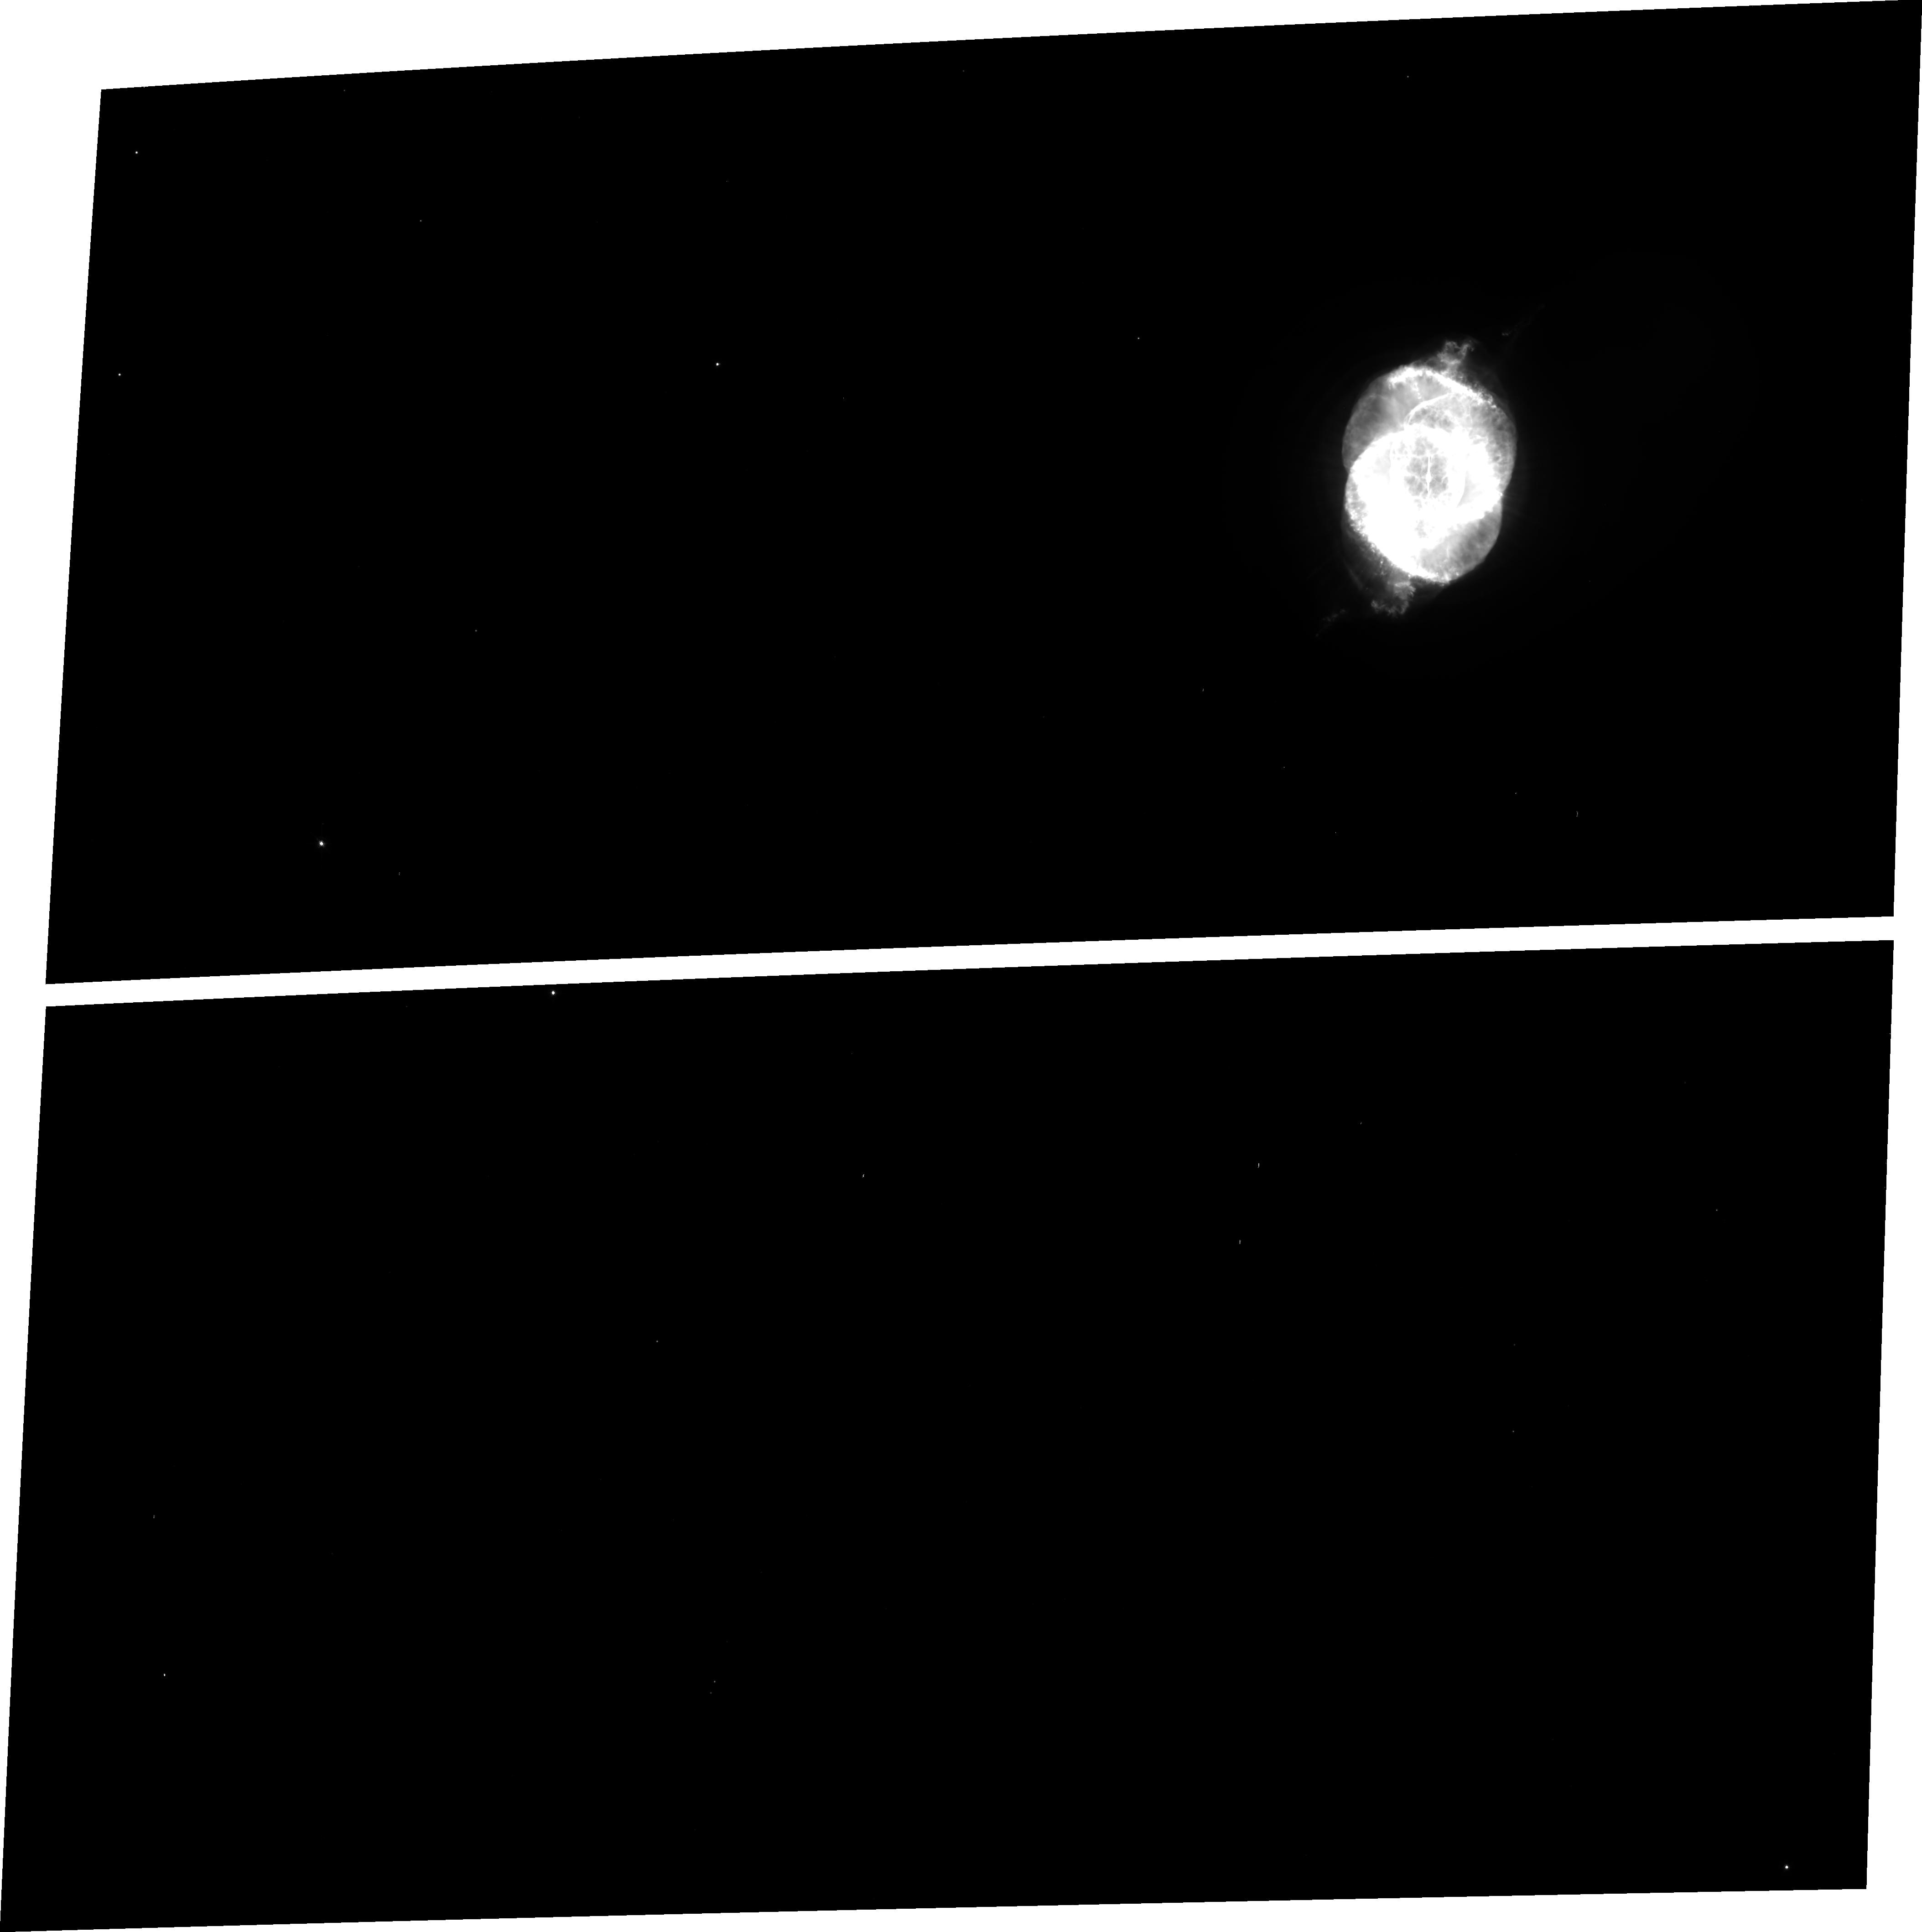
Target: NGC6543
Instrument: ACS/WFC
Filter: FR656N
Exposure: 12 min
Observation ID: j8ck01040

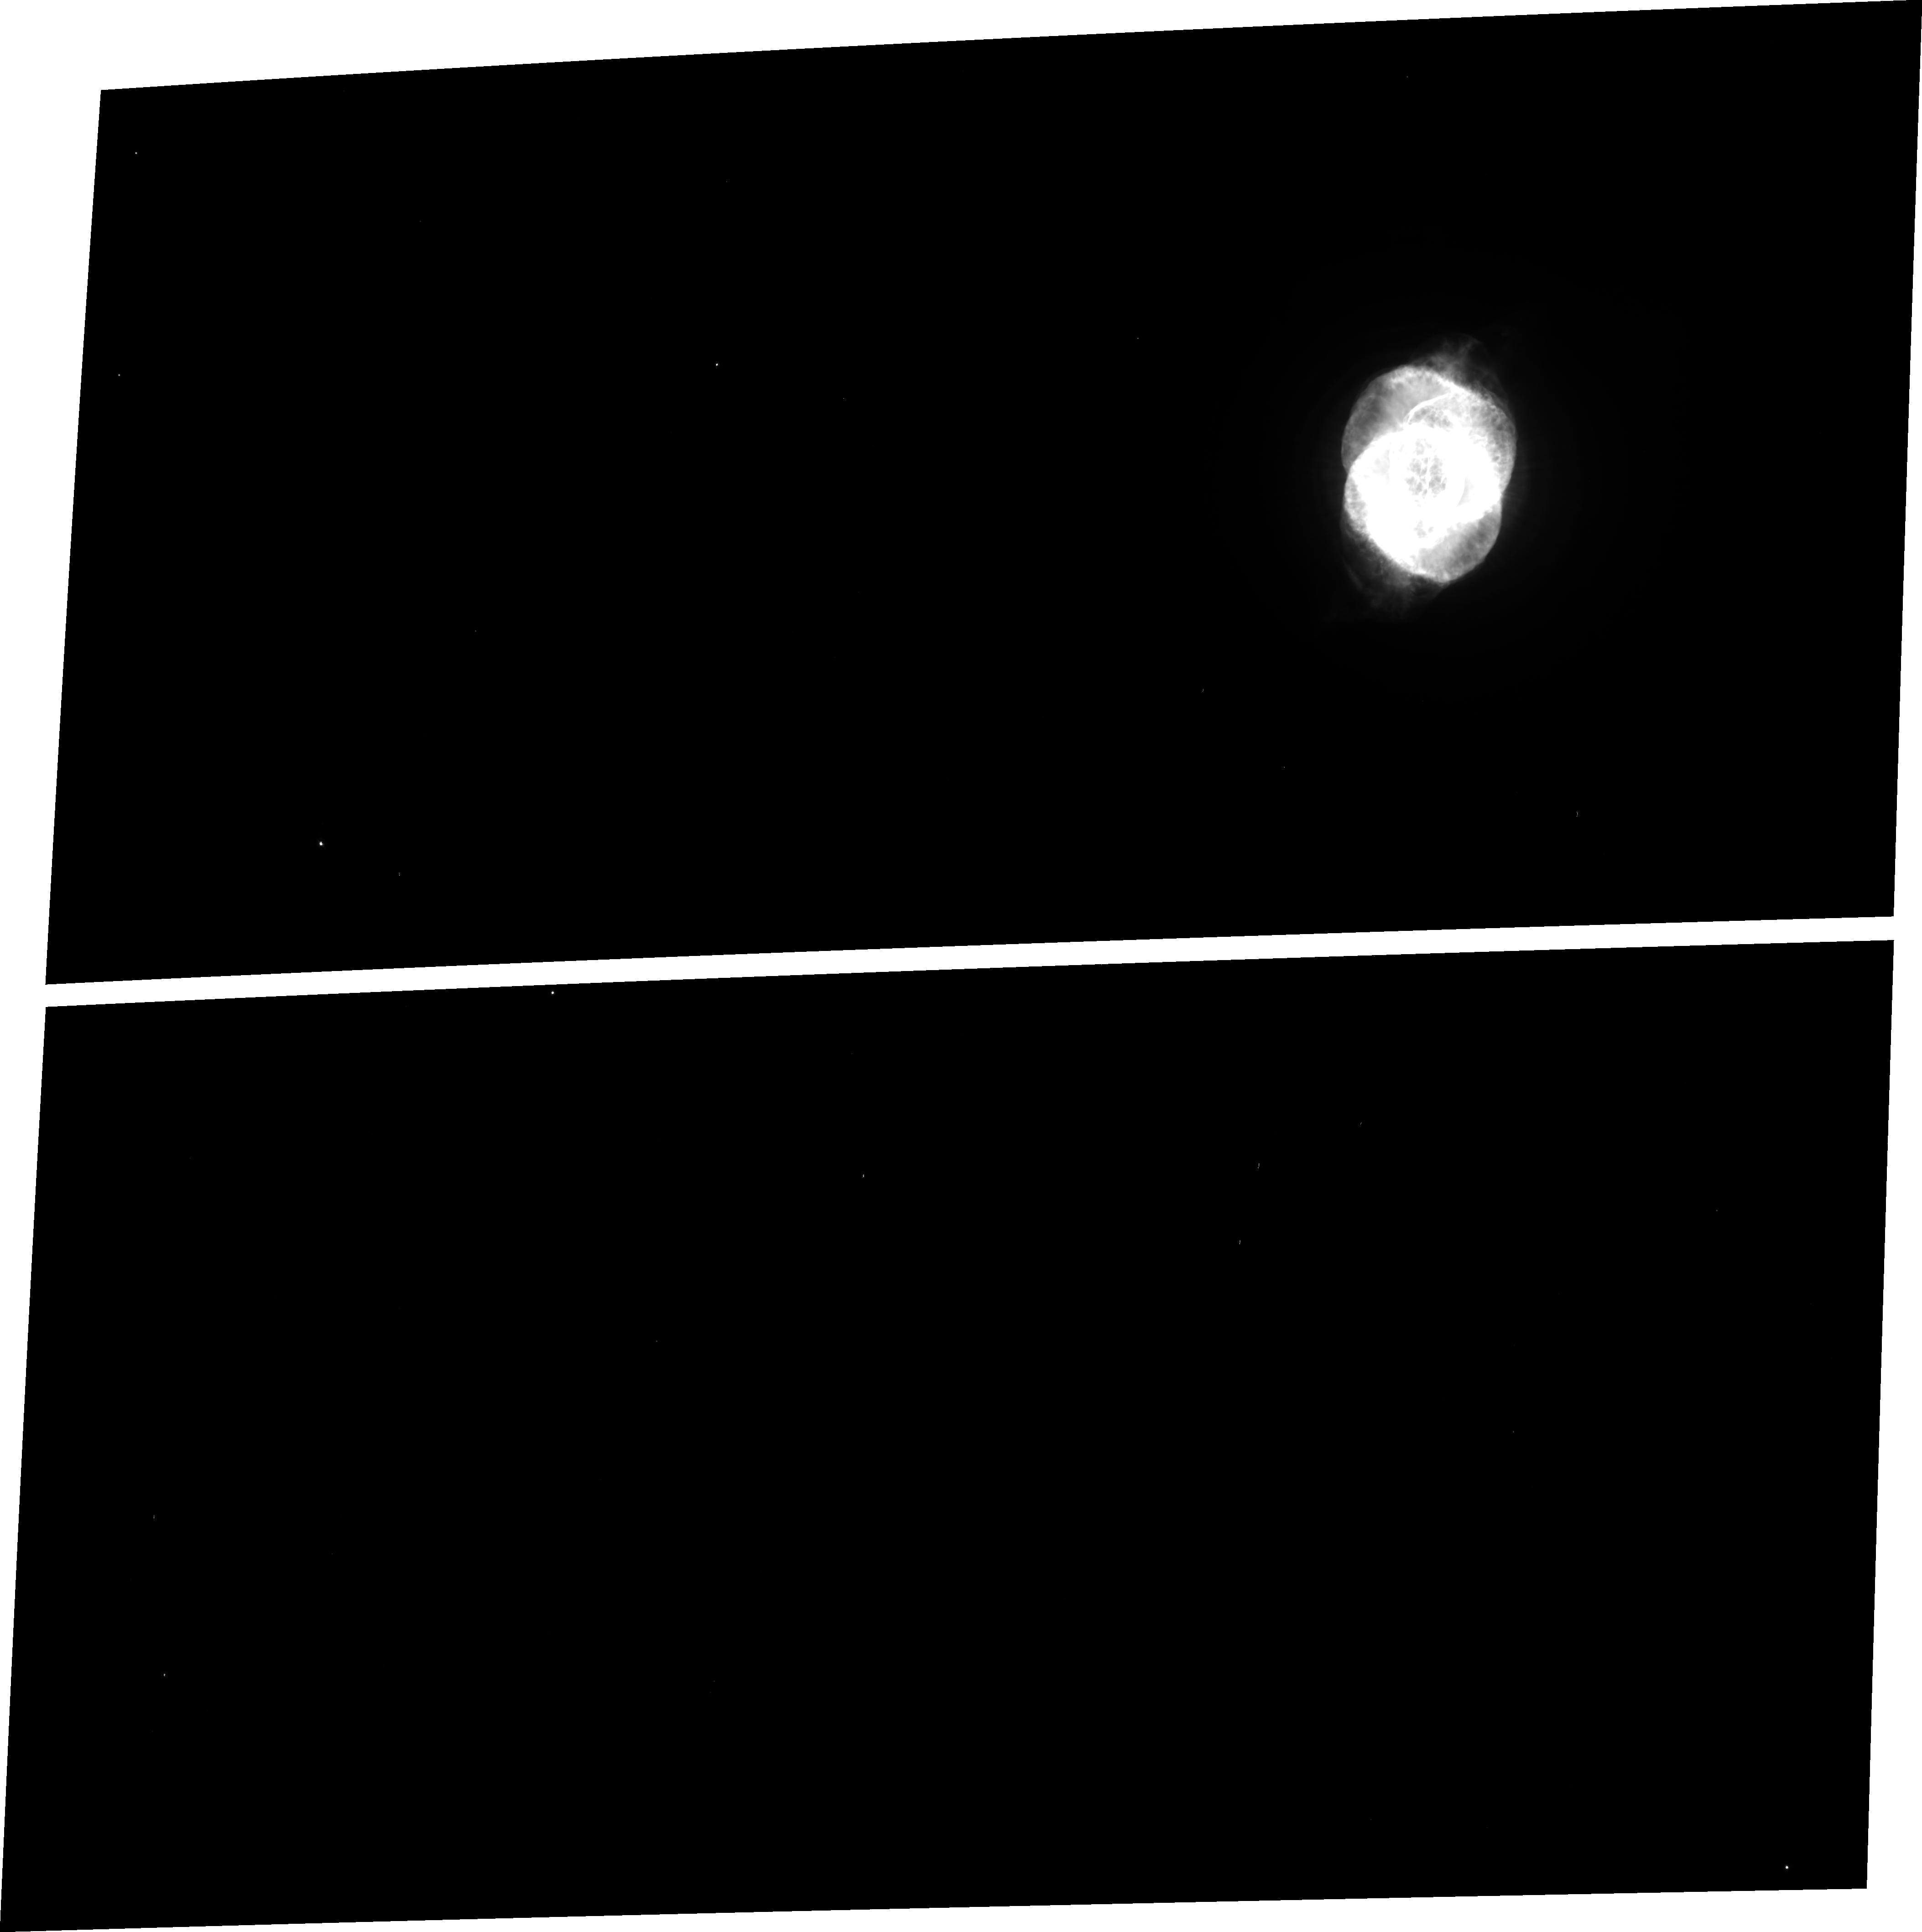
Target: NGC6543
Instrument: ACS/WFC
Filter: FR505N
Exposure: 12 min
Observation ID: j8ck01020

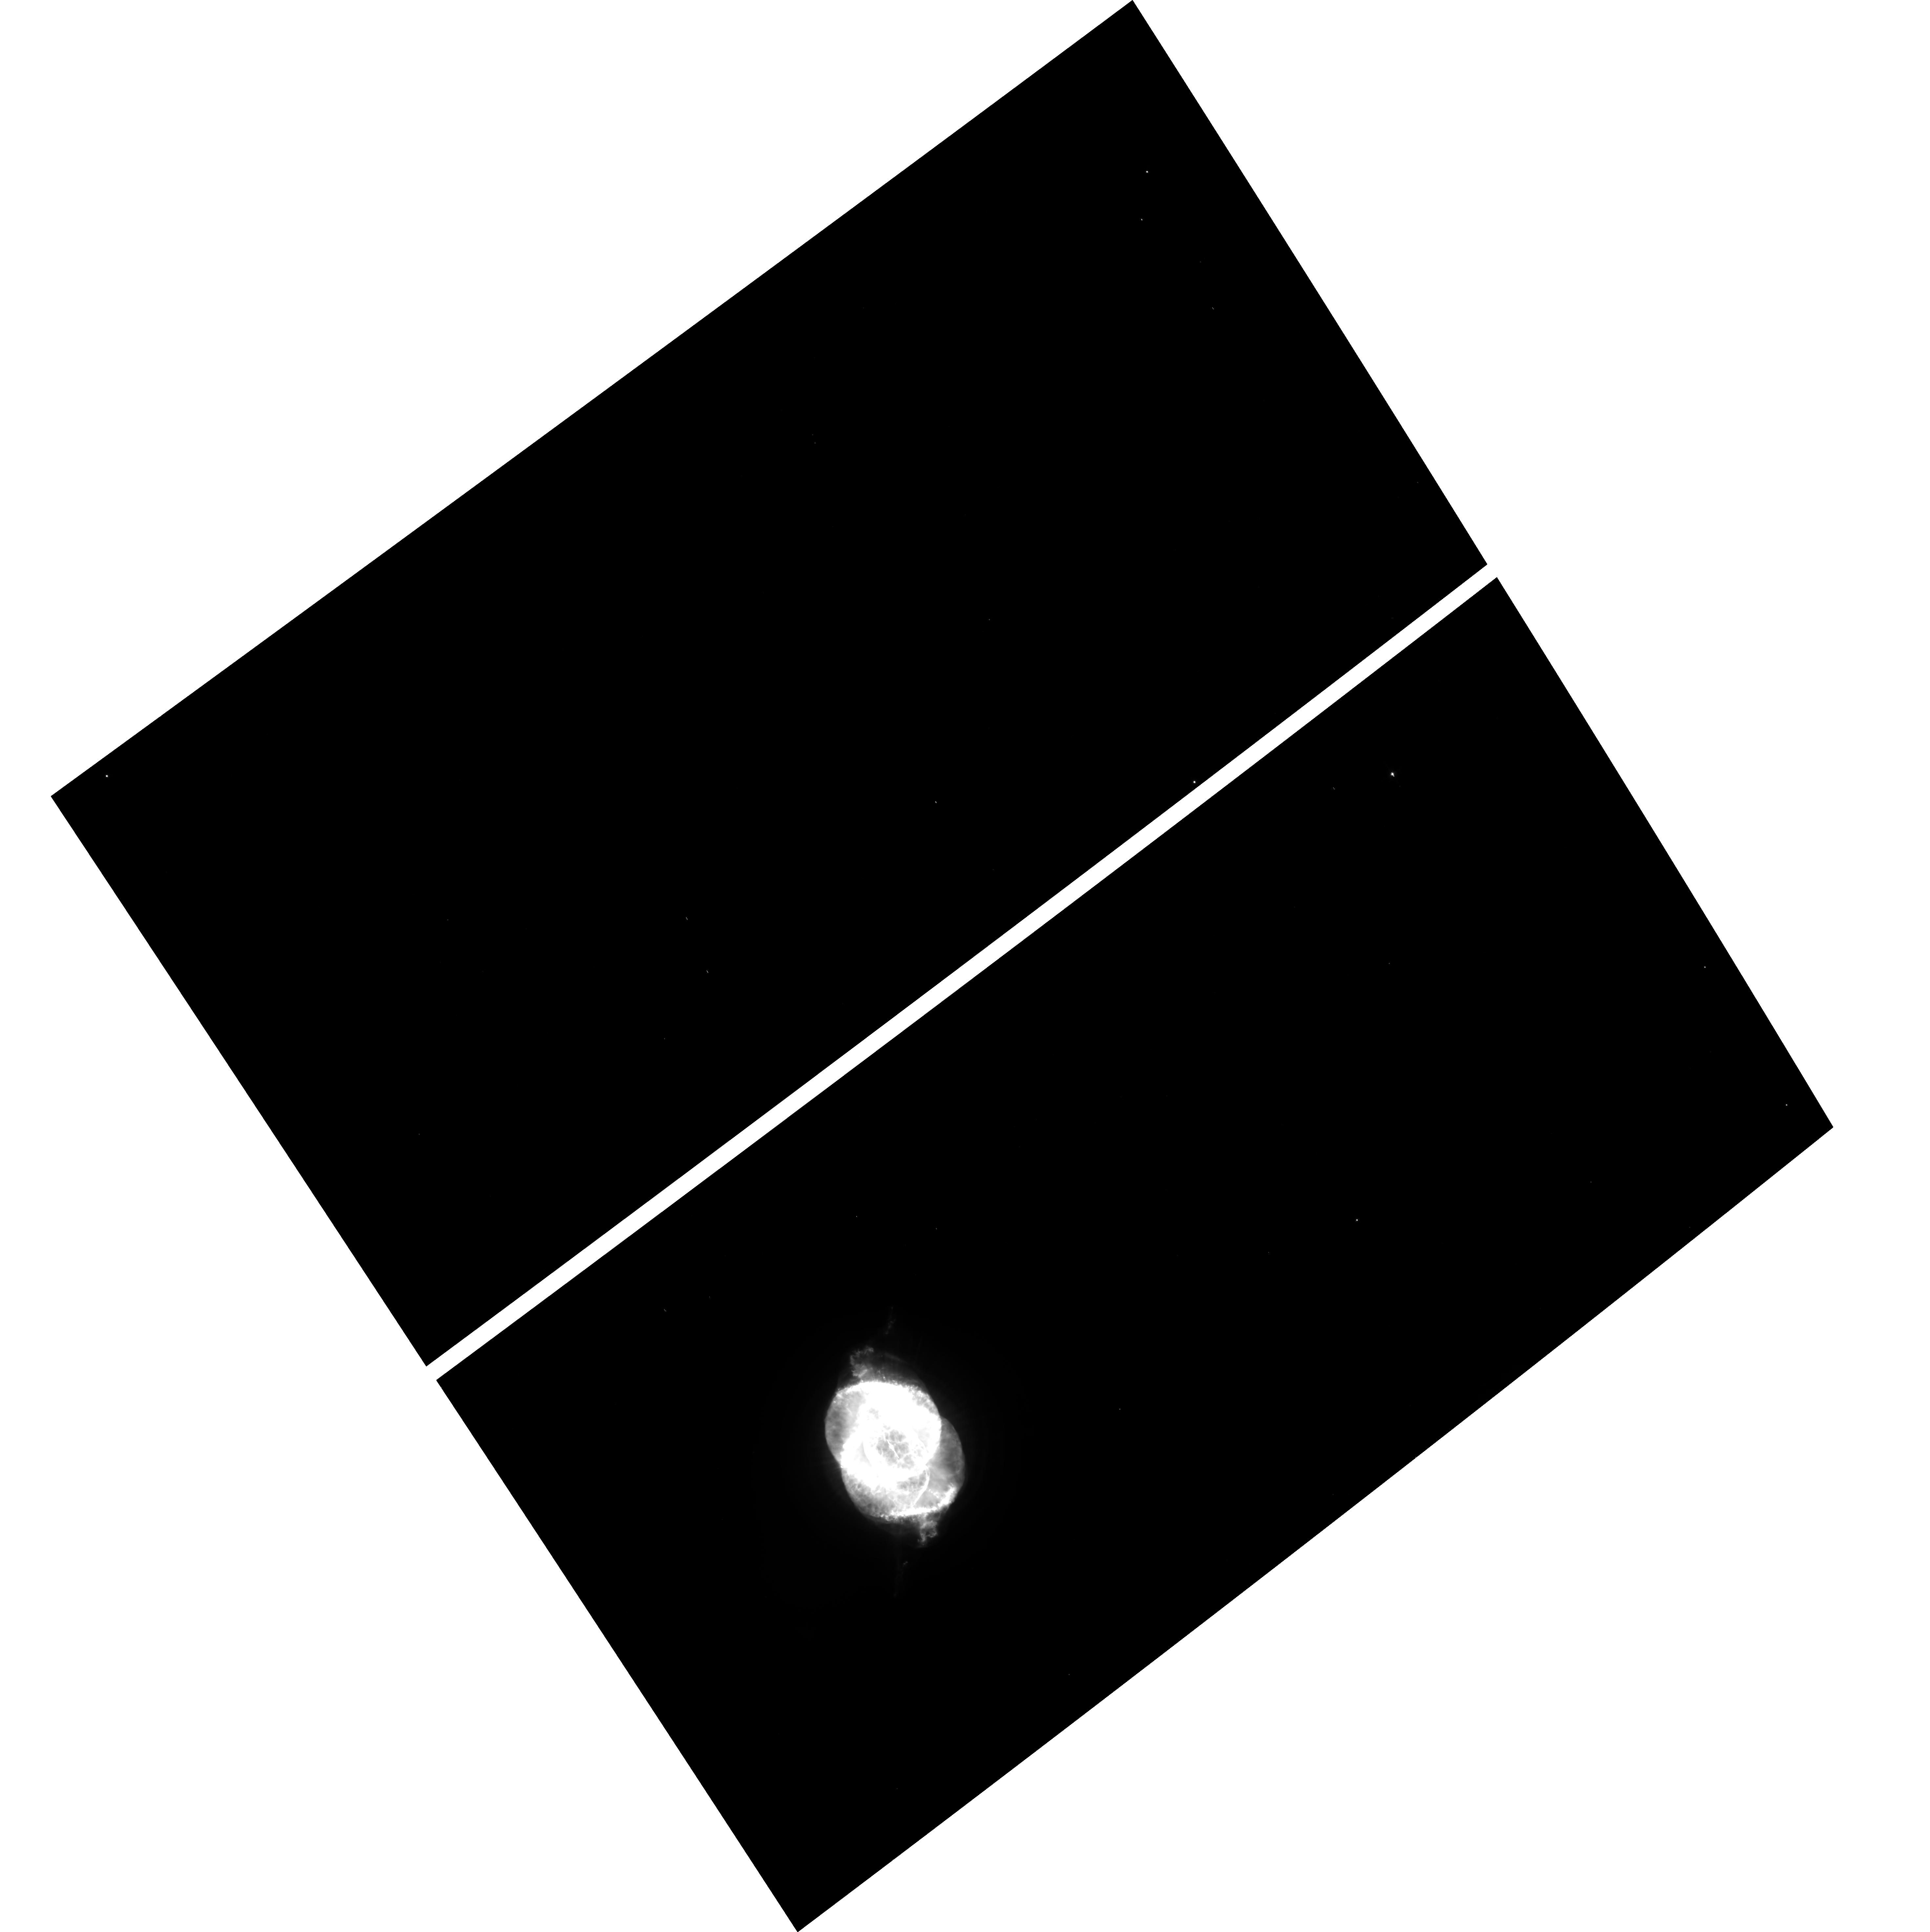
Target: NGC6543
Instrument: ACS/WFC
Filter: F658N
Exposure: 12 min
Observation ID: hst_9026_01_acs_wfc_f658n_j8ck01

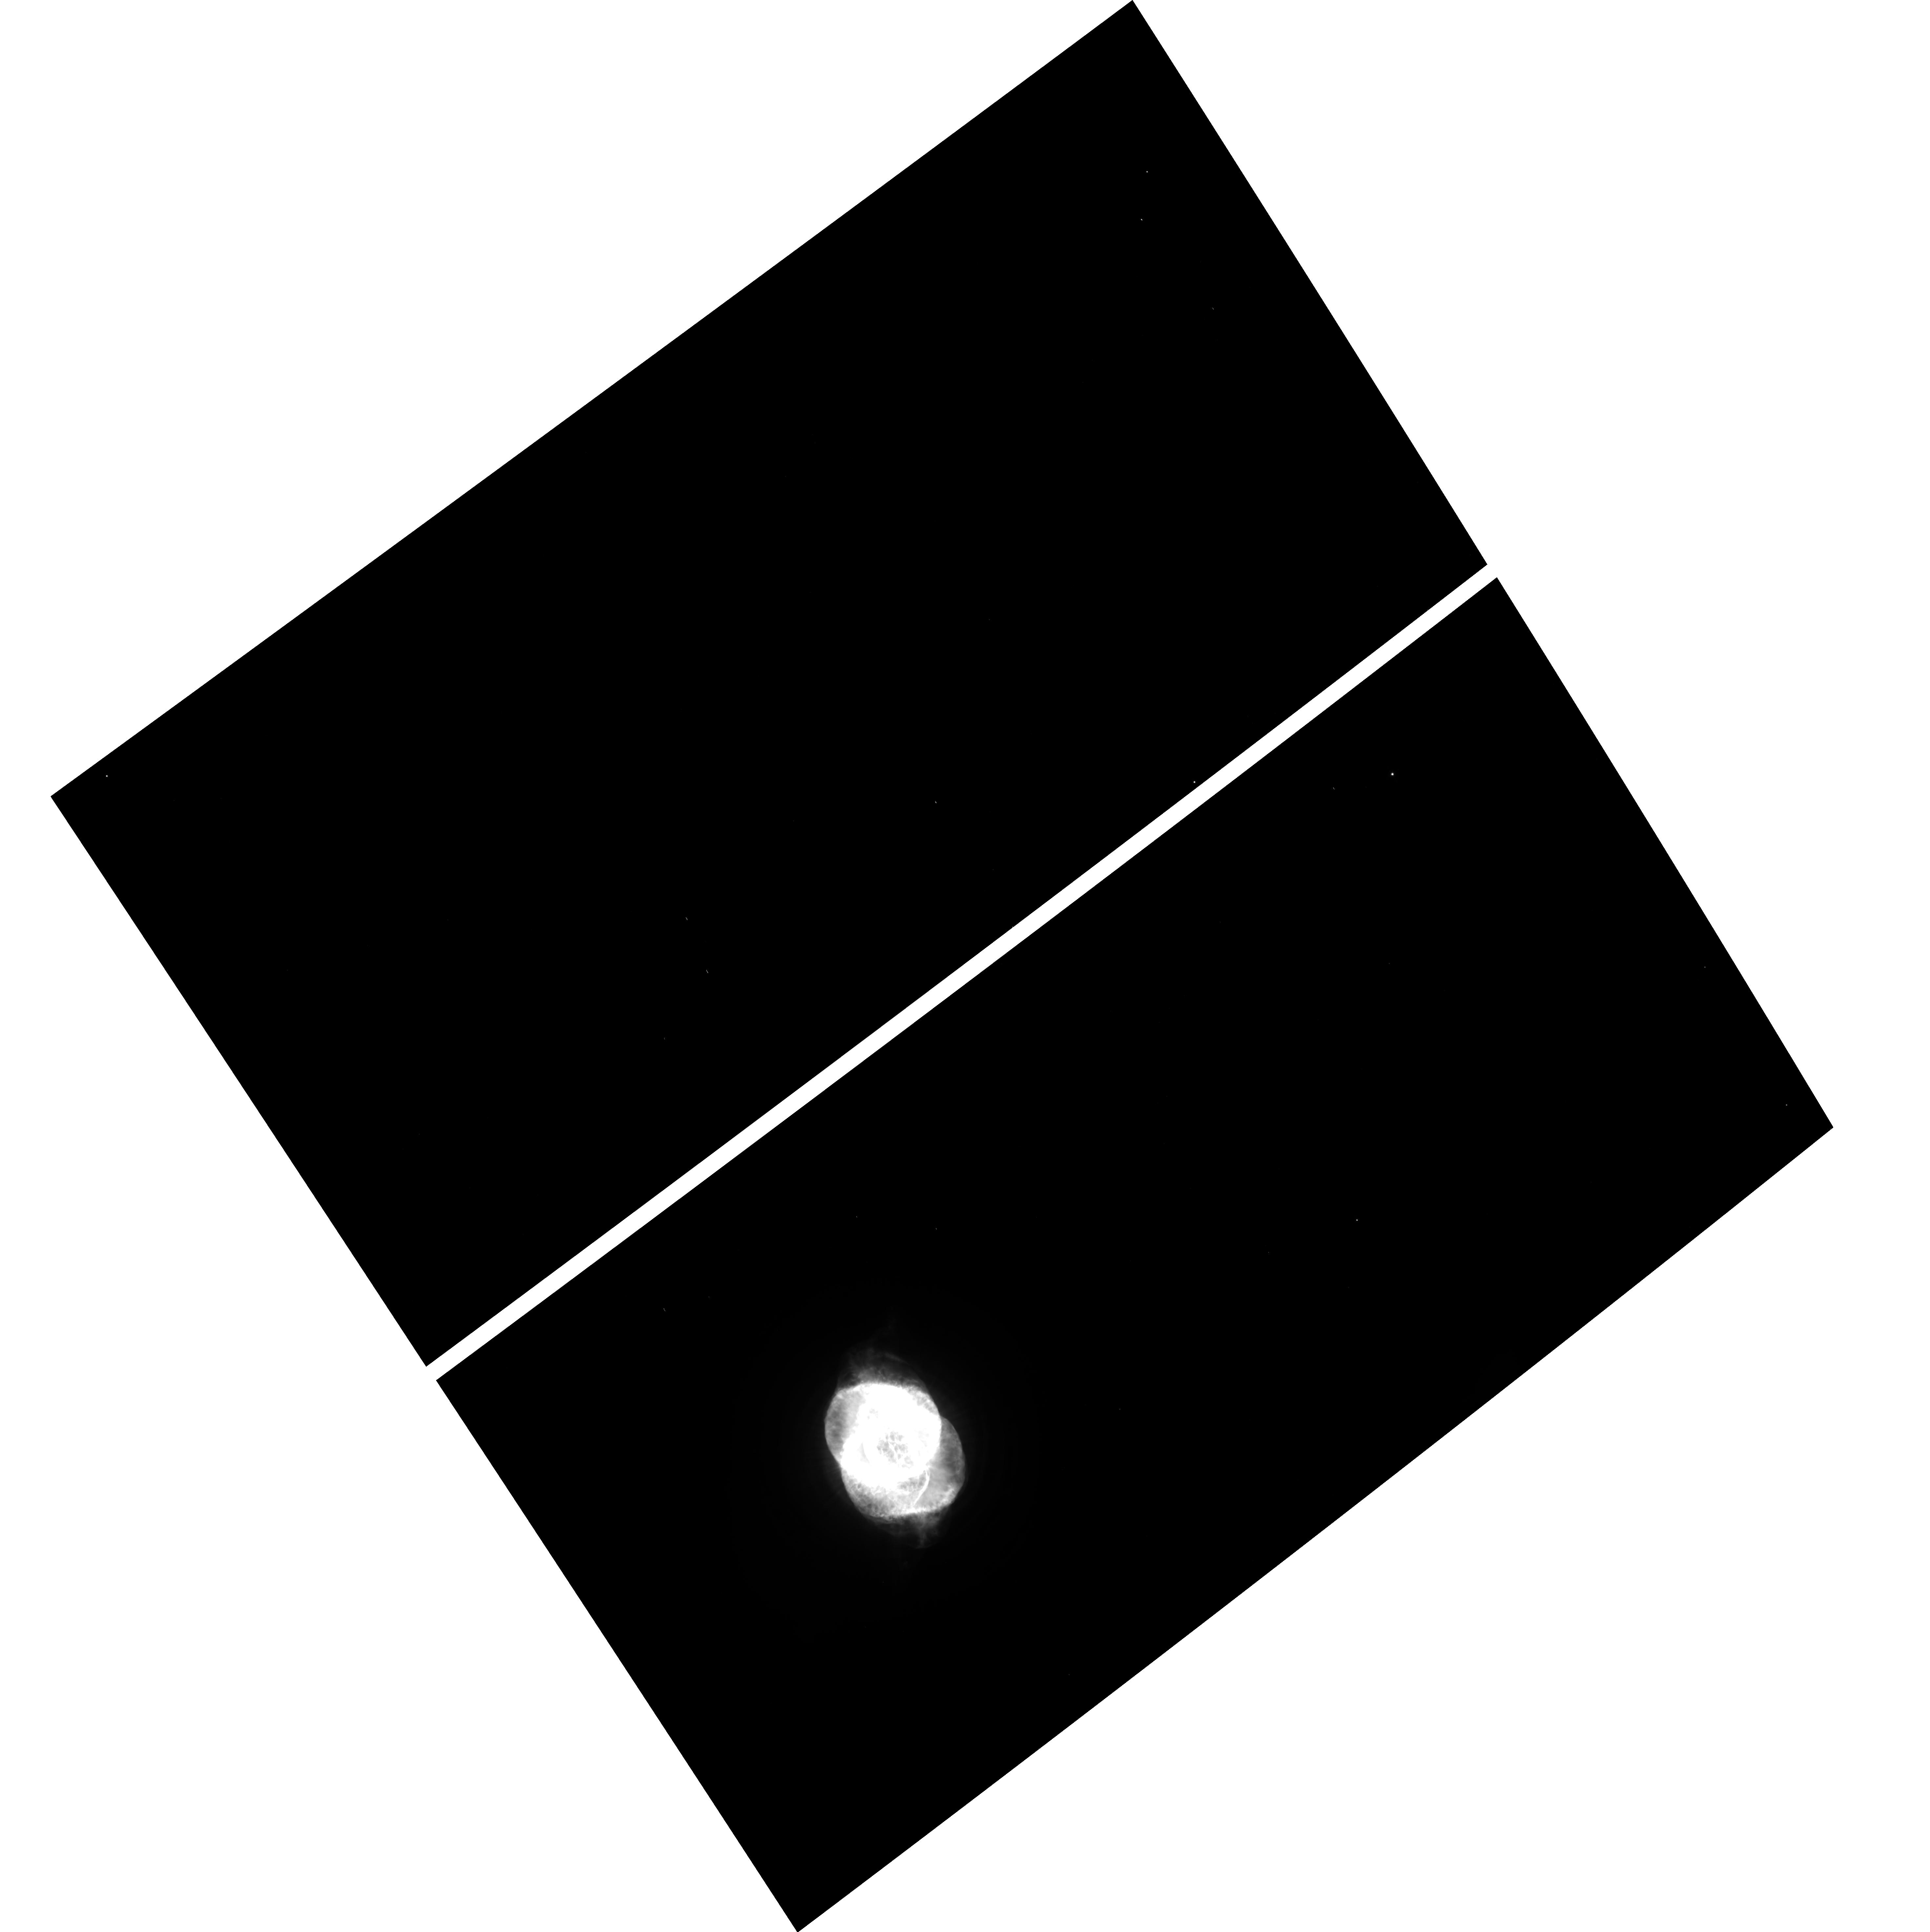
Target: NGC6543
Instrument: ACS/WFC
Filter: F502N
Exposure: 12 min
Observation ID: hst_9026_01_acs_wfc_f502n_j8ck01

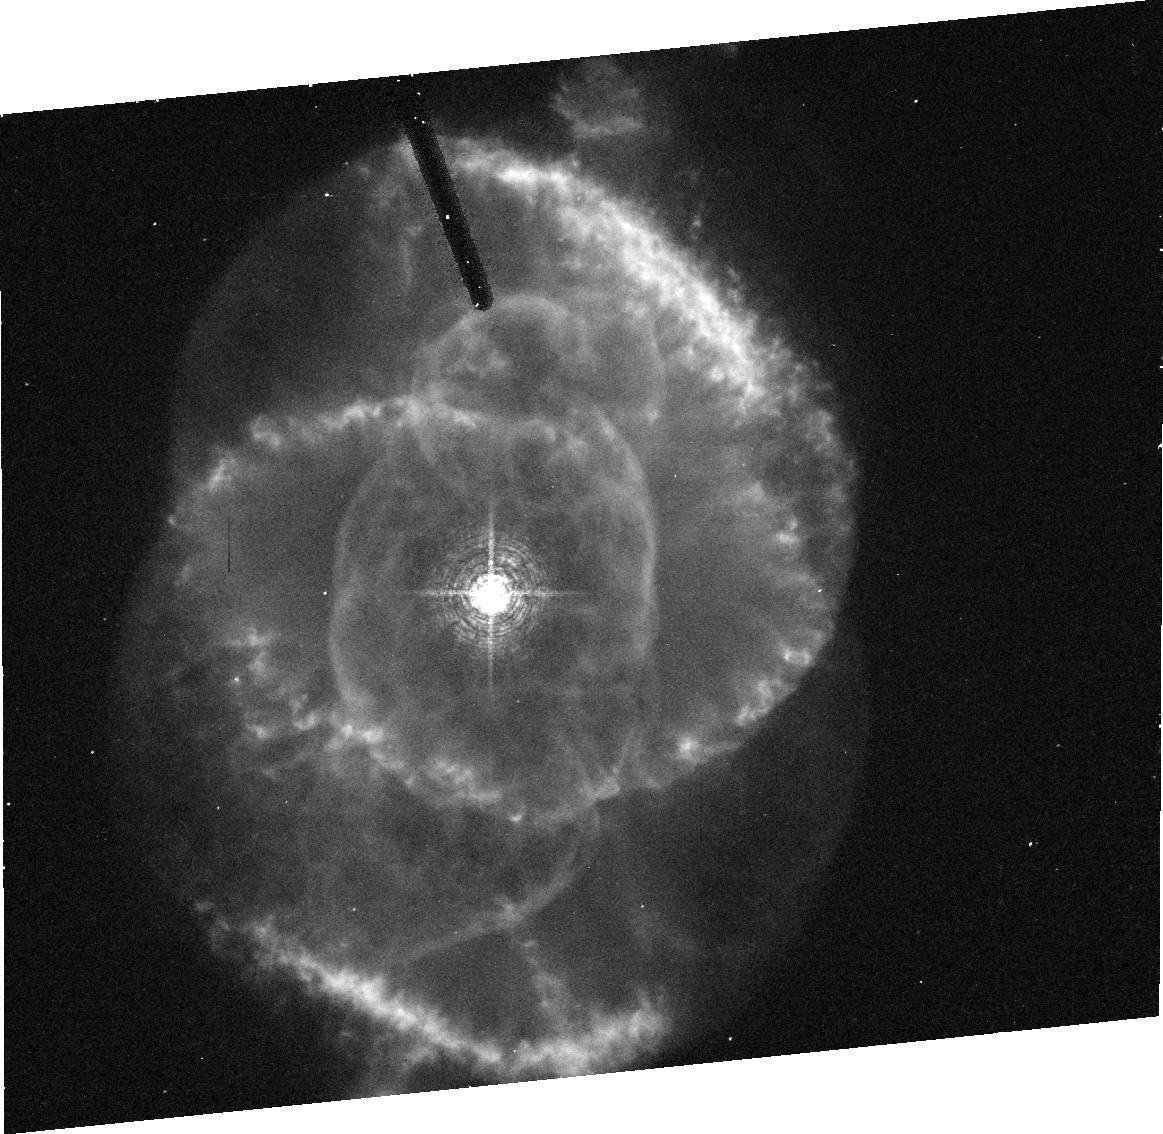
Target: NGC6543
Instrument: ACS/HRC
Filter: FR388N
Exposure: 12 min
Observation ID: j8cka1010

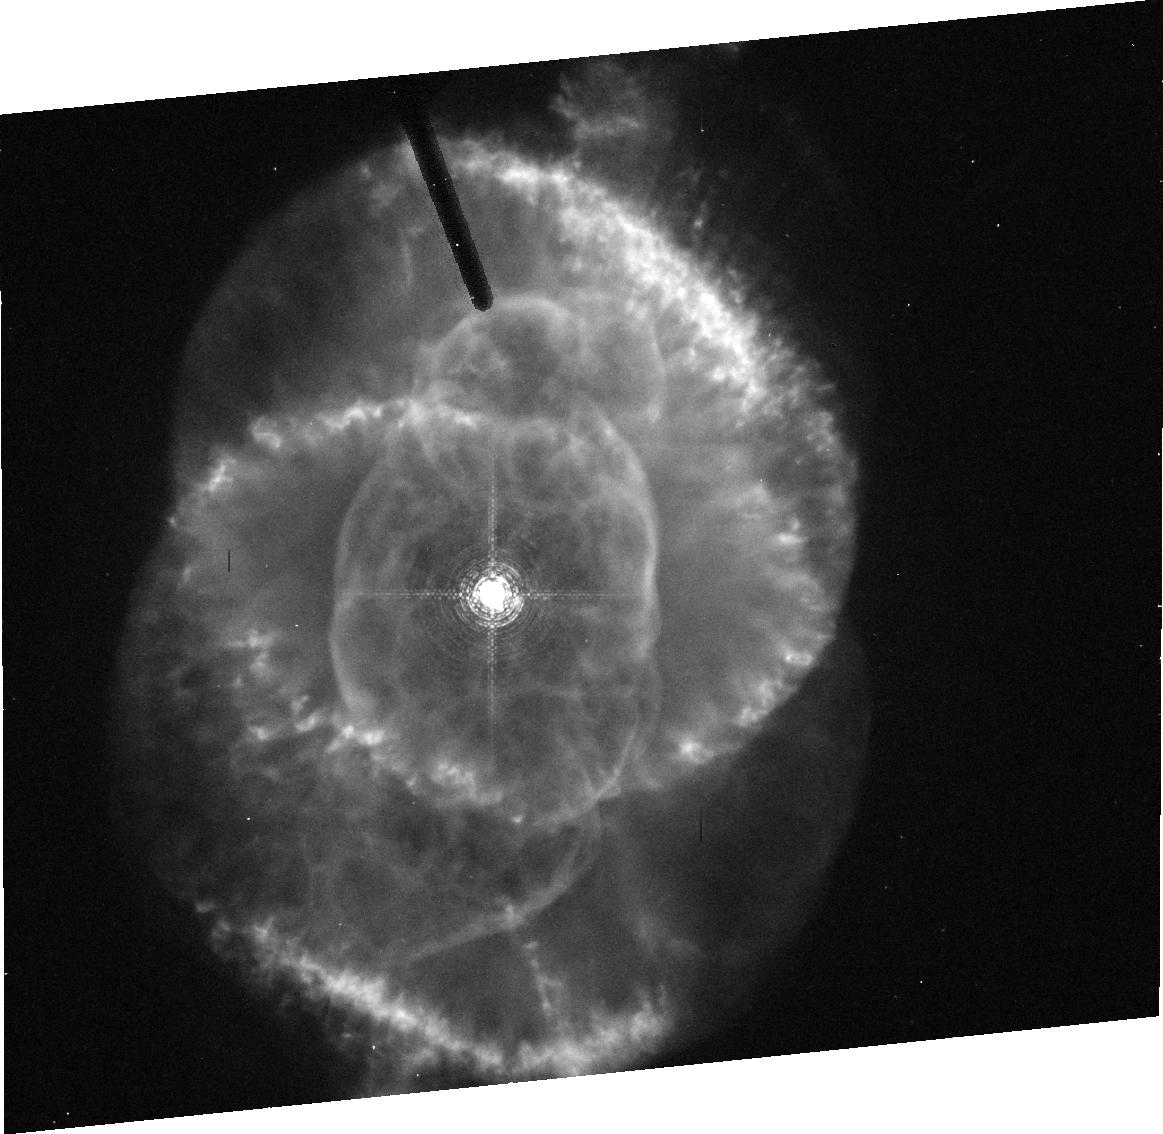
Target: NGC6543
Instrument: ACS/HRC
Filter: FR656N
Exposure: 12 min
Observation ID: j8cka1060

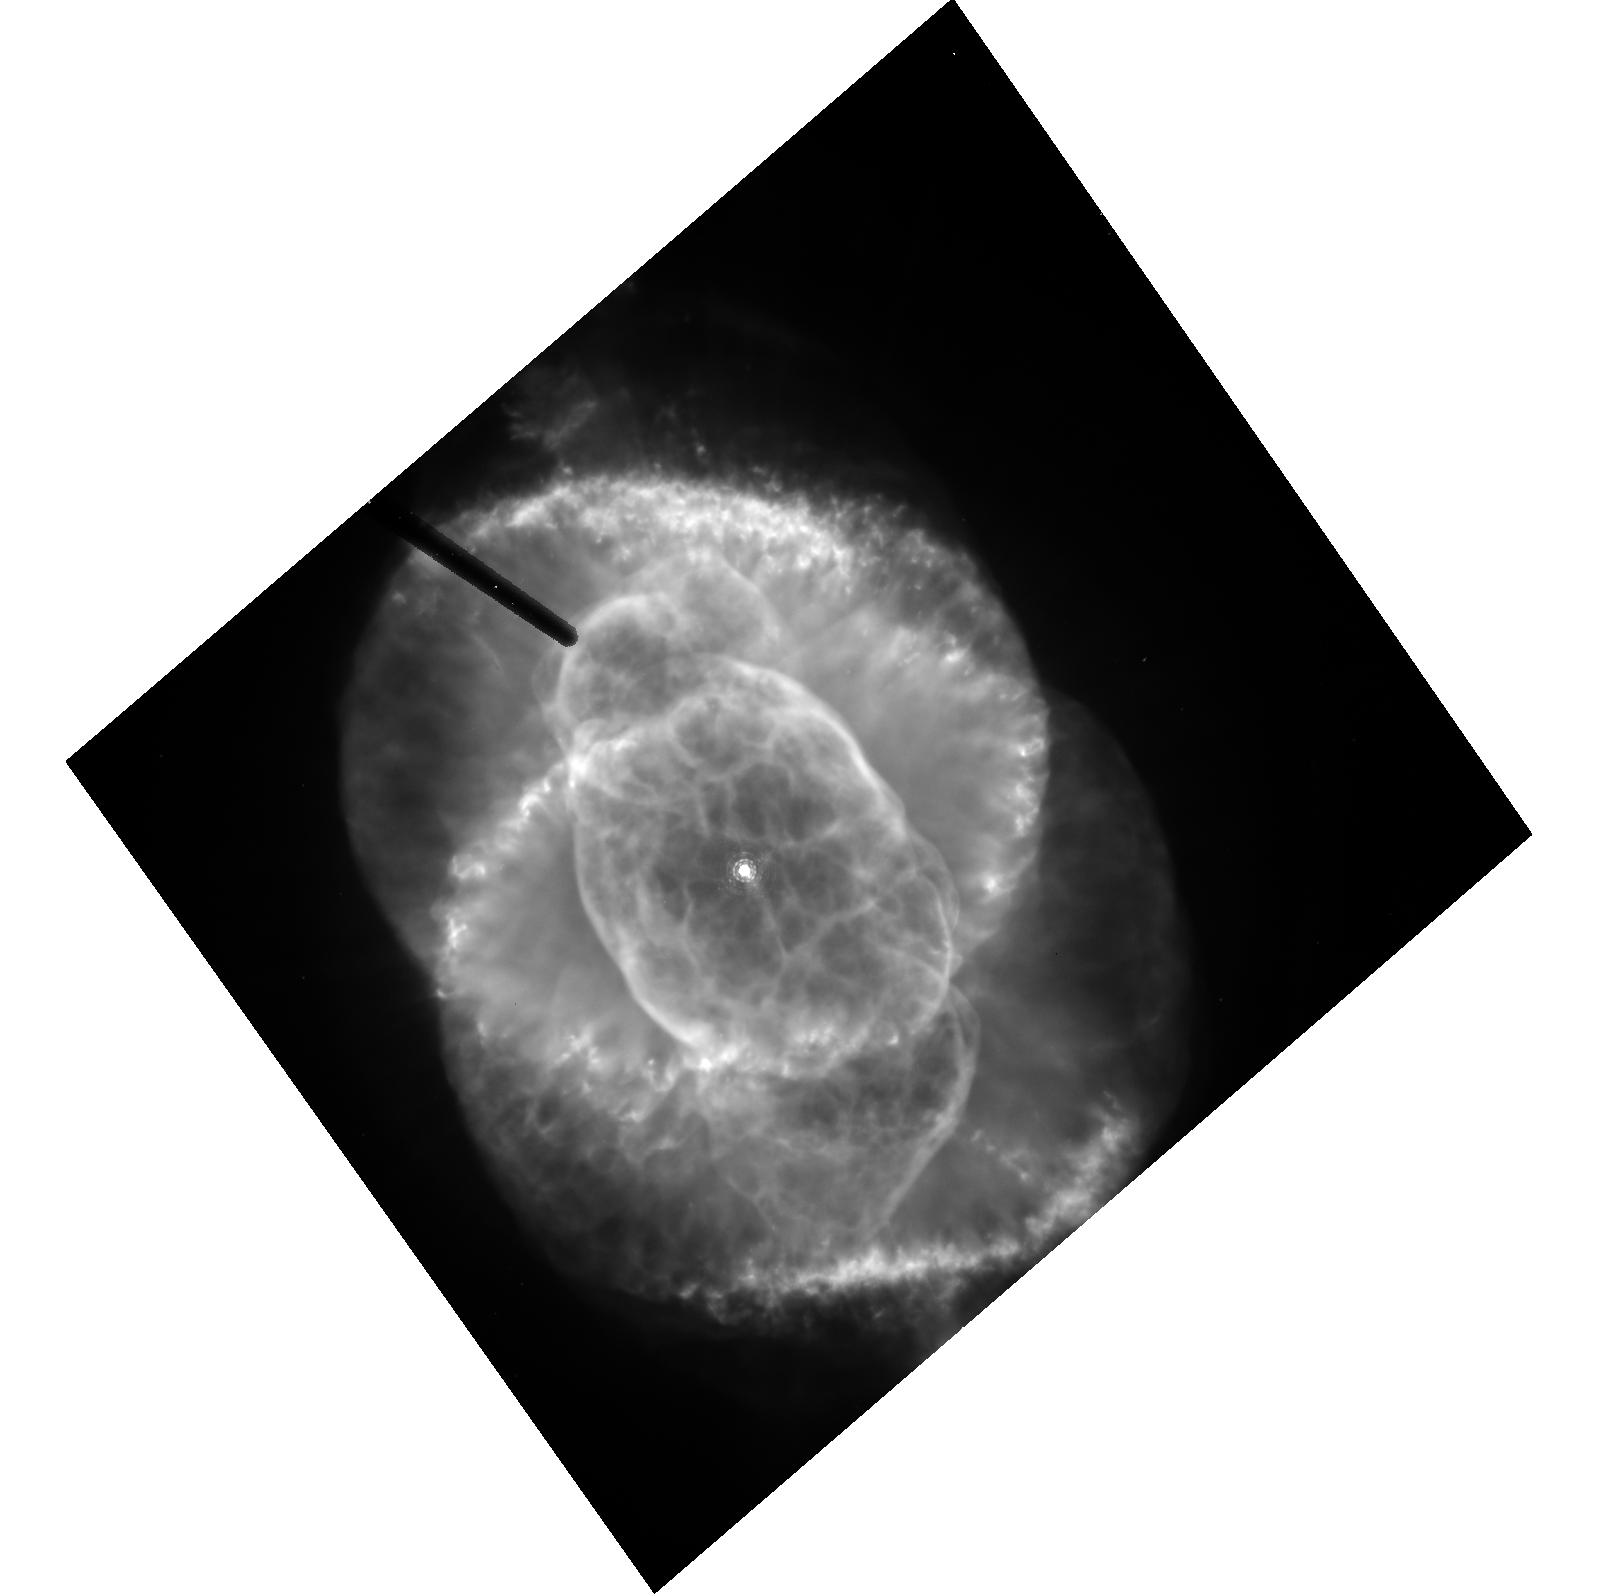
Target: NGC6543
Instrument: ACS/HRC
Filter: F658N
Exposure: 12 min
Observation ID: hst_9026_a1_acs_hrc_f658n_j8cka1

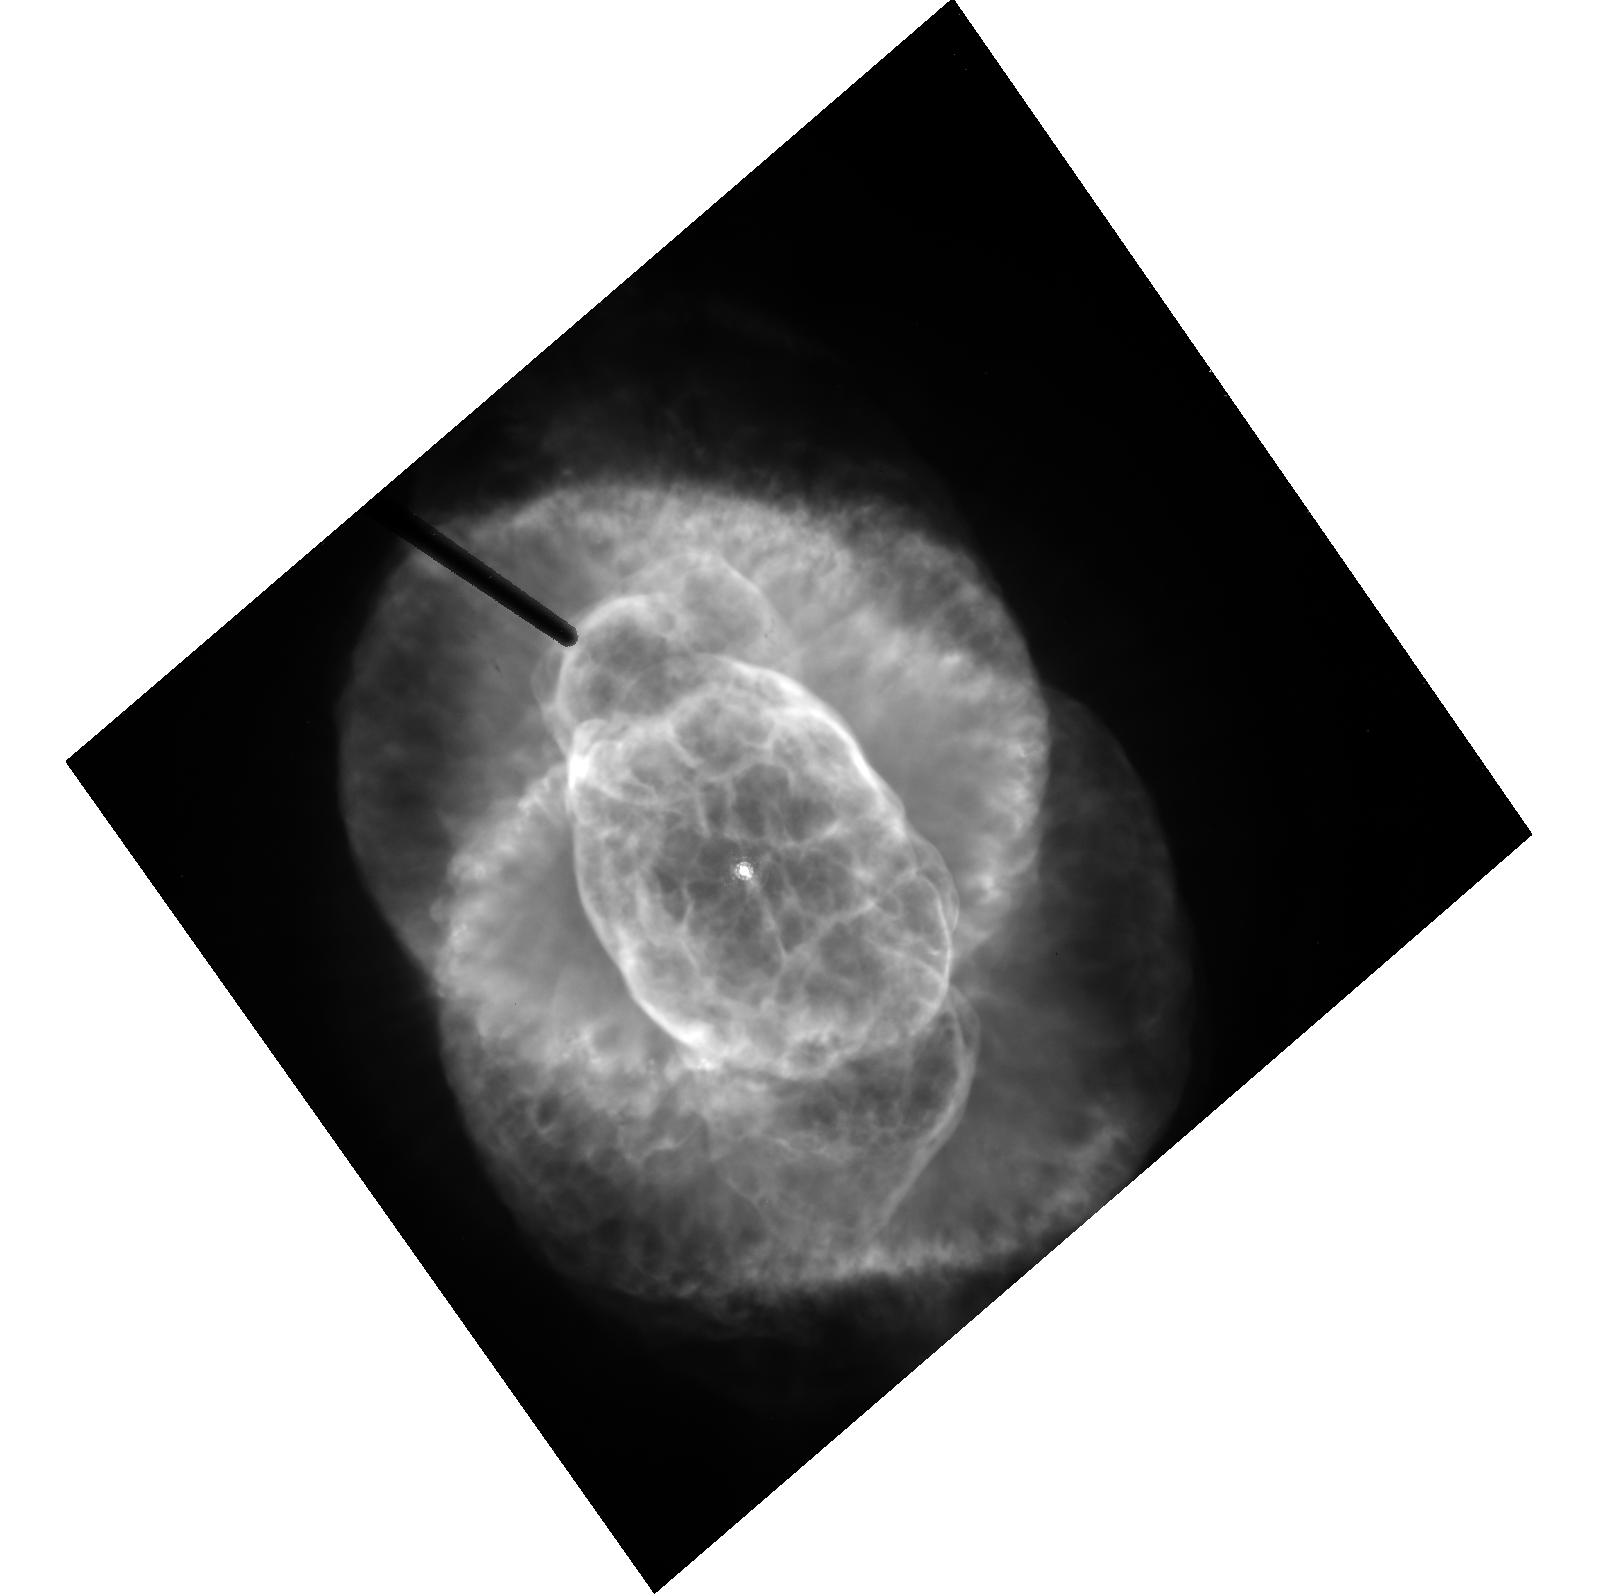
Target: NGC6543
Instrument: ACS/HRC
Filter: F502N
Exposure: 12 min
Observation ID: hst_9026_a1_acs_hrc_f502n_j8cka1

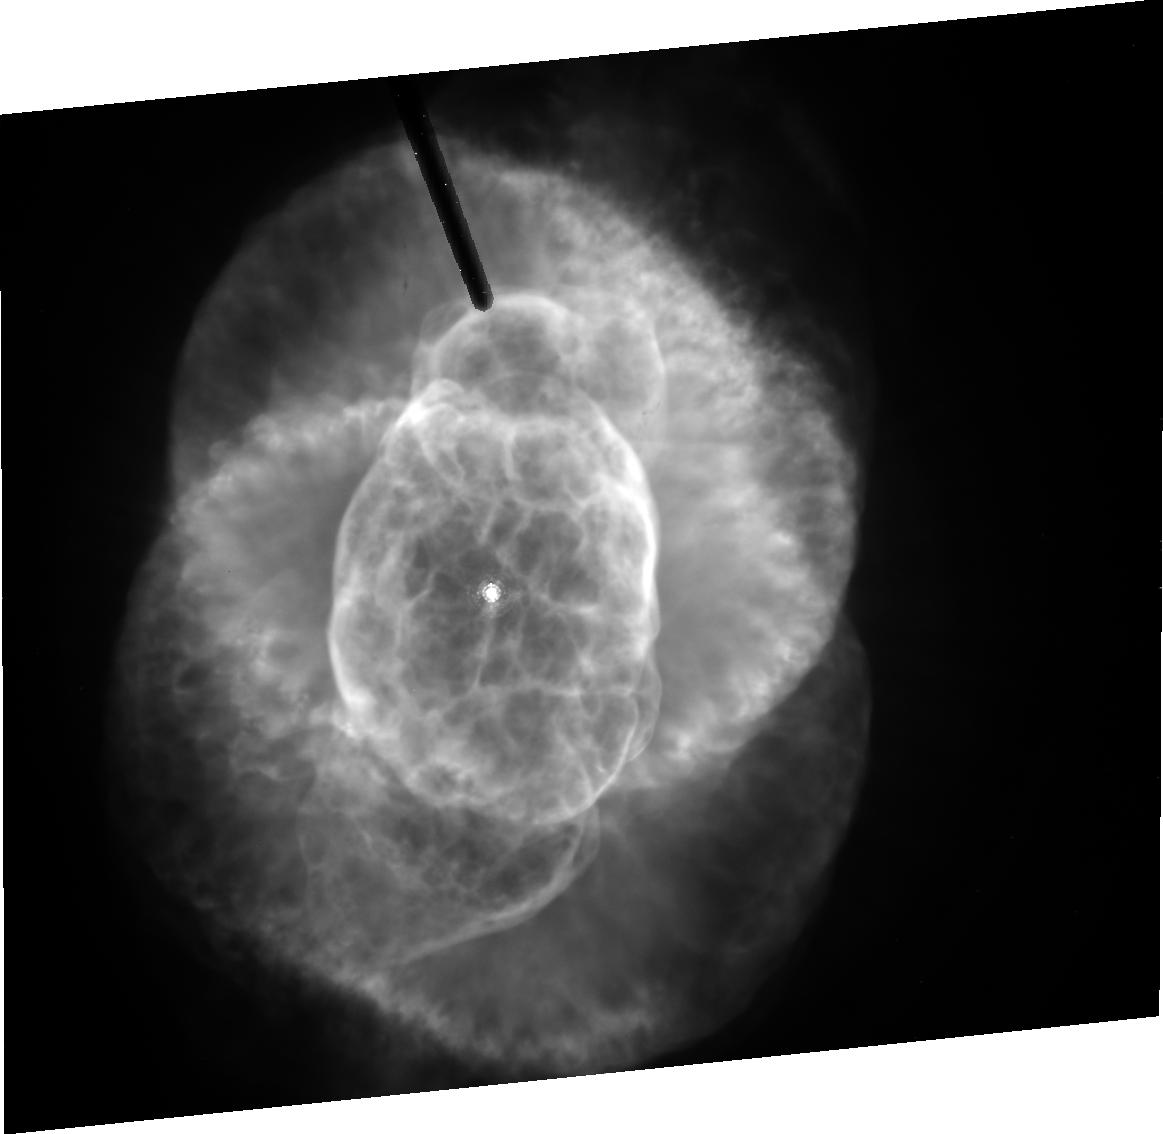
Target: NGC6543
Instrument: ACS/HRC
Filter: FR505N
Exposure: 12 min
Observation ID: j8cka1020

ACS Ramp Filter Test (PI: Tsvetanov, Zlatan I.)

This program has 2 main goals: 1) to verify that the desired wavelength has been correctly placed over the corresponding ramp filter aperture; 2) to measure the throughput at a few selected wavelengths as a function of position within the ramp filter monochomatic FOV. These measurements will be carried out by imaging a known and well observed (both HST and ground-based) planetary nebula (PN) in several key emission lines -- [OII] 3727, [OIII] 5007, H-alpha+[NII] and/or [SII] 6717, 6731. These 3 (4) emission lines fall onto three separate middle ramp segments -- FR388N, FR505N, and FR656N -- and will allow intercomparison between the ACS ramp filters and fixed bandpass narrow-band filters F502N ([OIII] 5007) and F658N (H-alpha + [NII]) for both the WFC and HRC detectors.